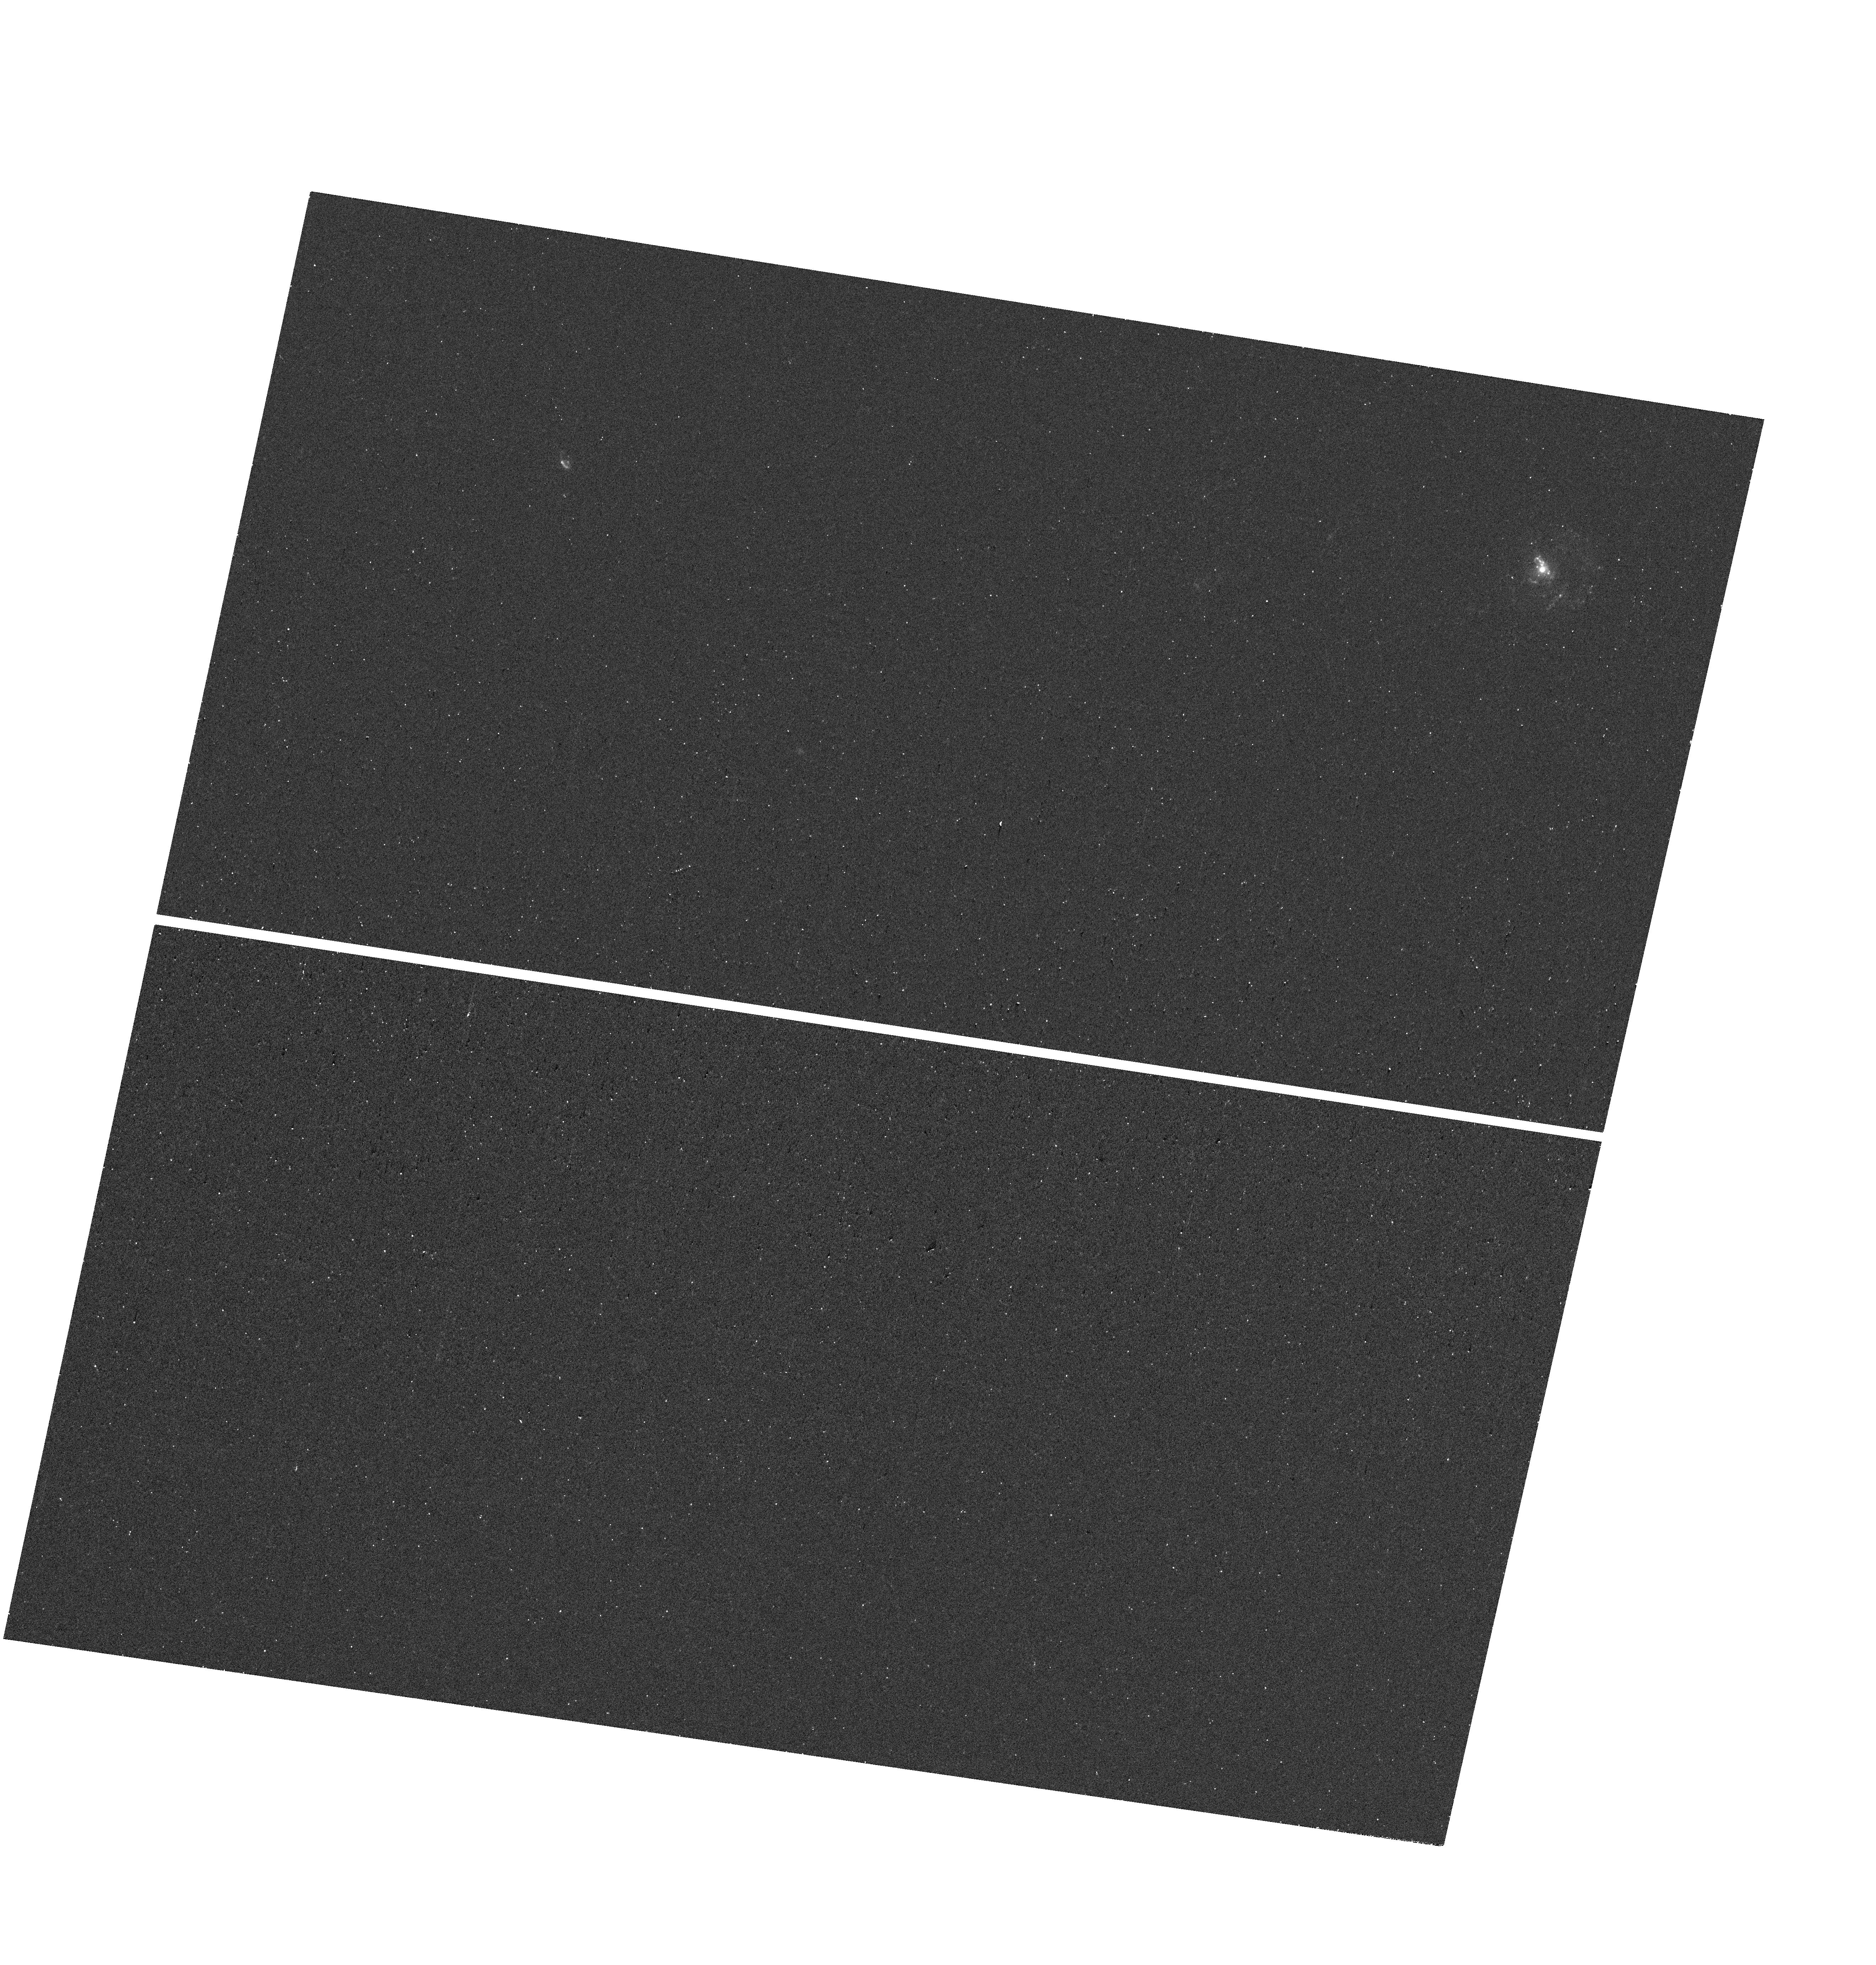
Target: GSN069
Instrument: WFC3/UVIS
Filter: F225W
Exposure: 17 min
Observation ID: hst_17914_1a_wfc3_uvis_f225w_ifjm1a

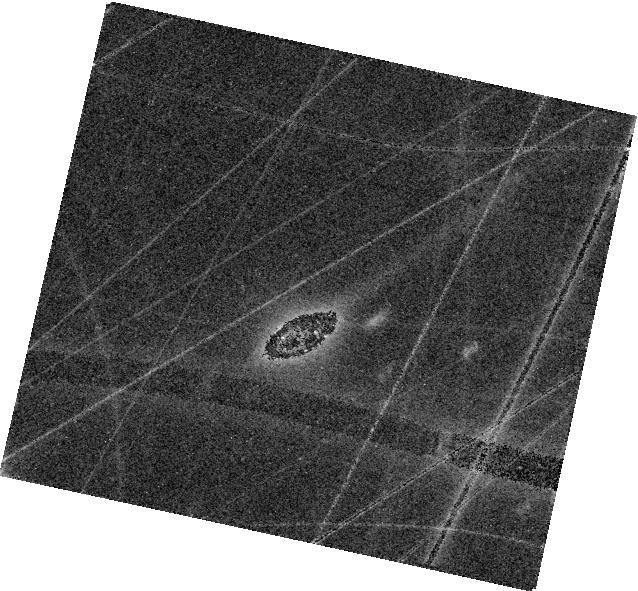
Target: ERO-QPE2
Instrument: WFC3/IR
Filter: F160W
Exposure: 8 min
Observation ID: hst_17914_3a_wfc3_ir_f160w_ifjm3a

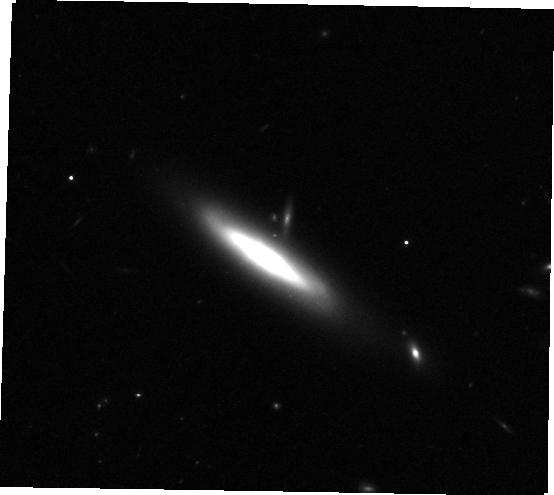
Target: RXJ1301.9+2747
Instrument: WFC3/IR
Filter: F105W
Exposure: 8 min
Observation ID: hst_17914_2a_wfc3_ir_f105w_ifjm2a

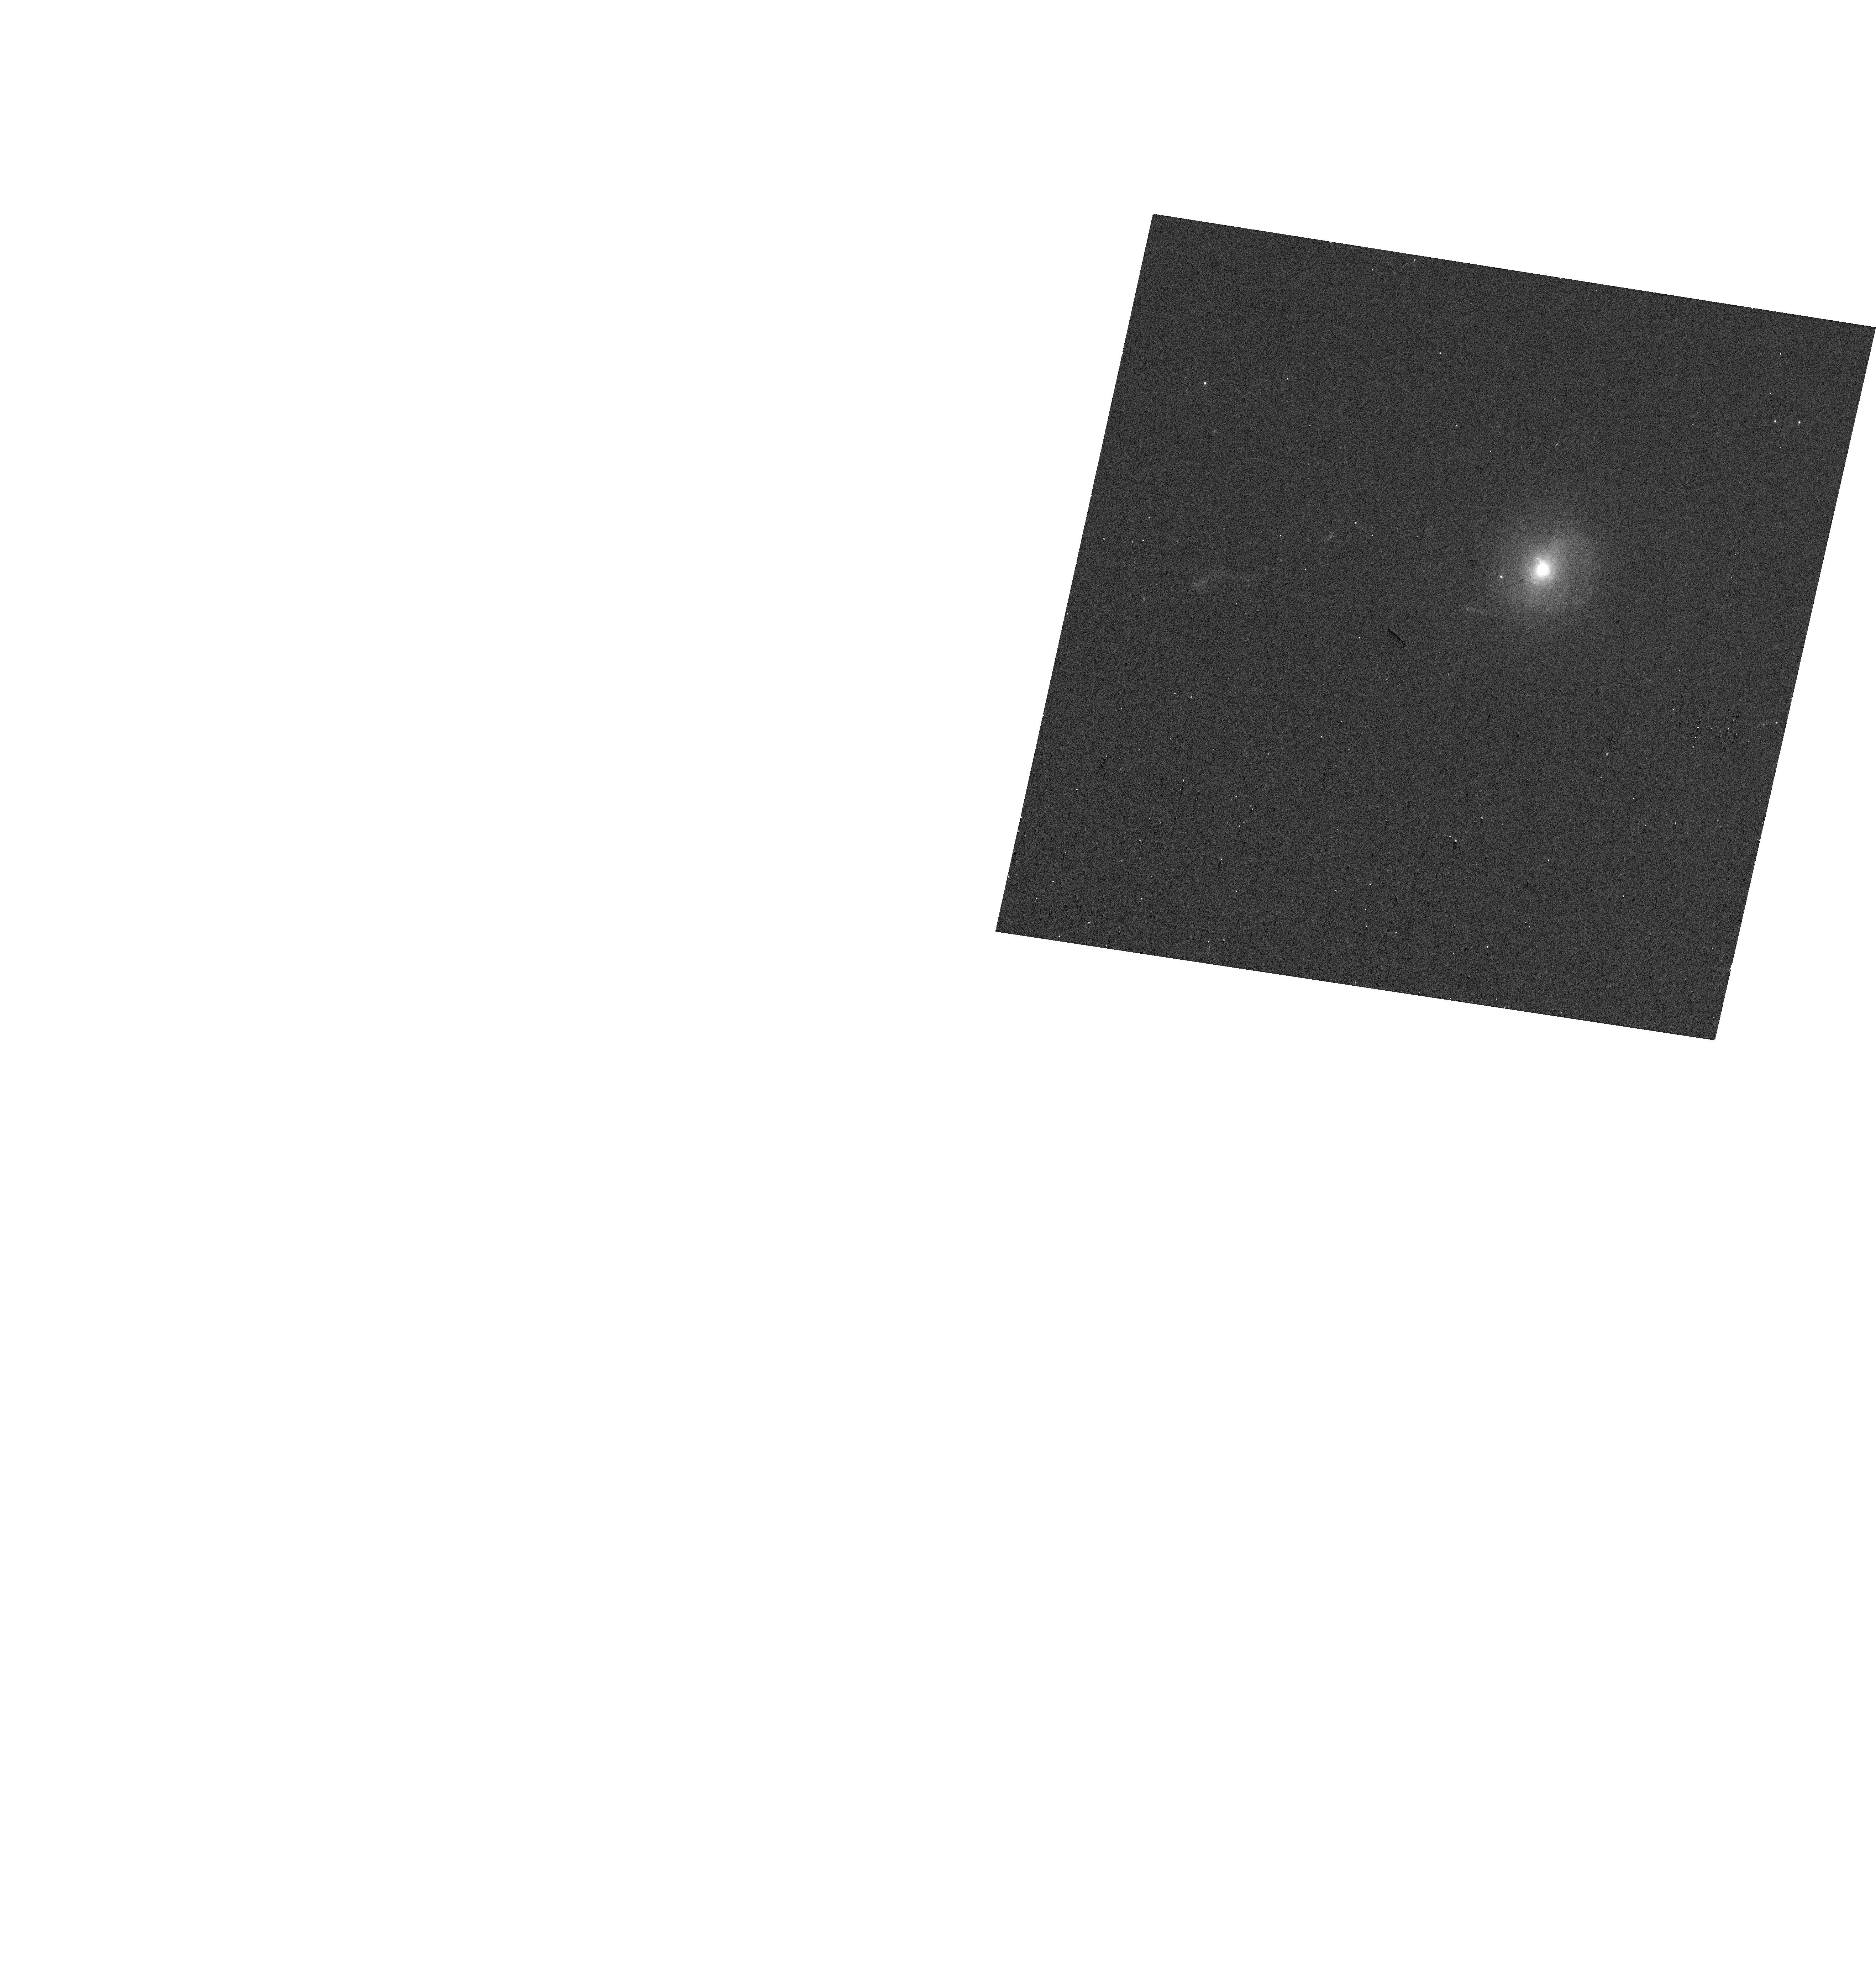
Target: GSN069
Instrument: WFC3/UVIS
Filter: F625W
Exposure: 2 min
Observation ID: hst_17914_1a_wfc3_uvis_f625w_ifjm1a

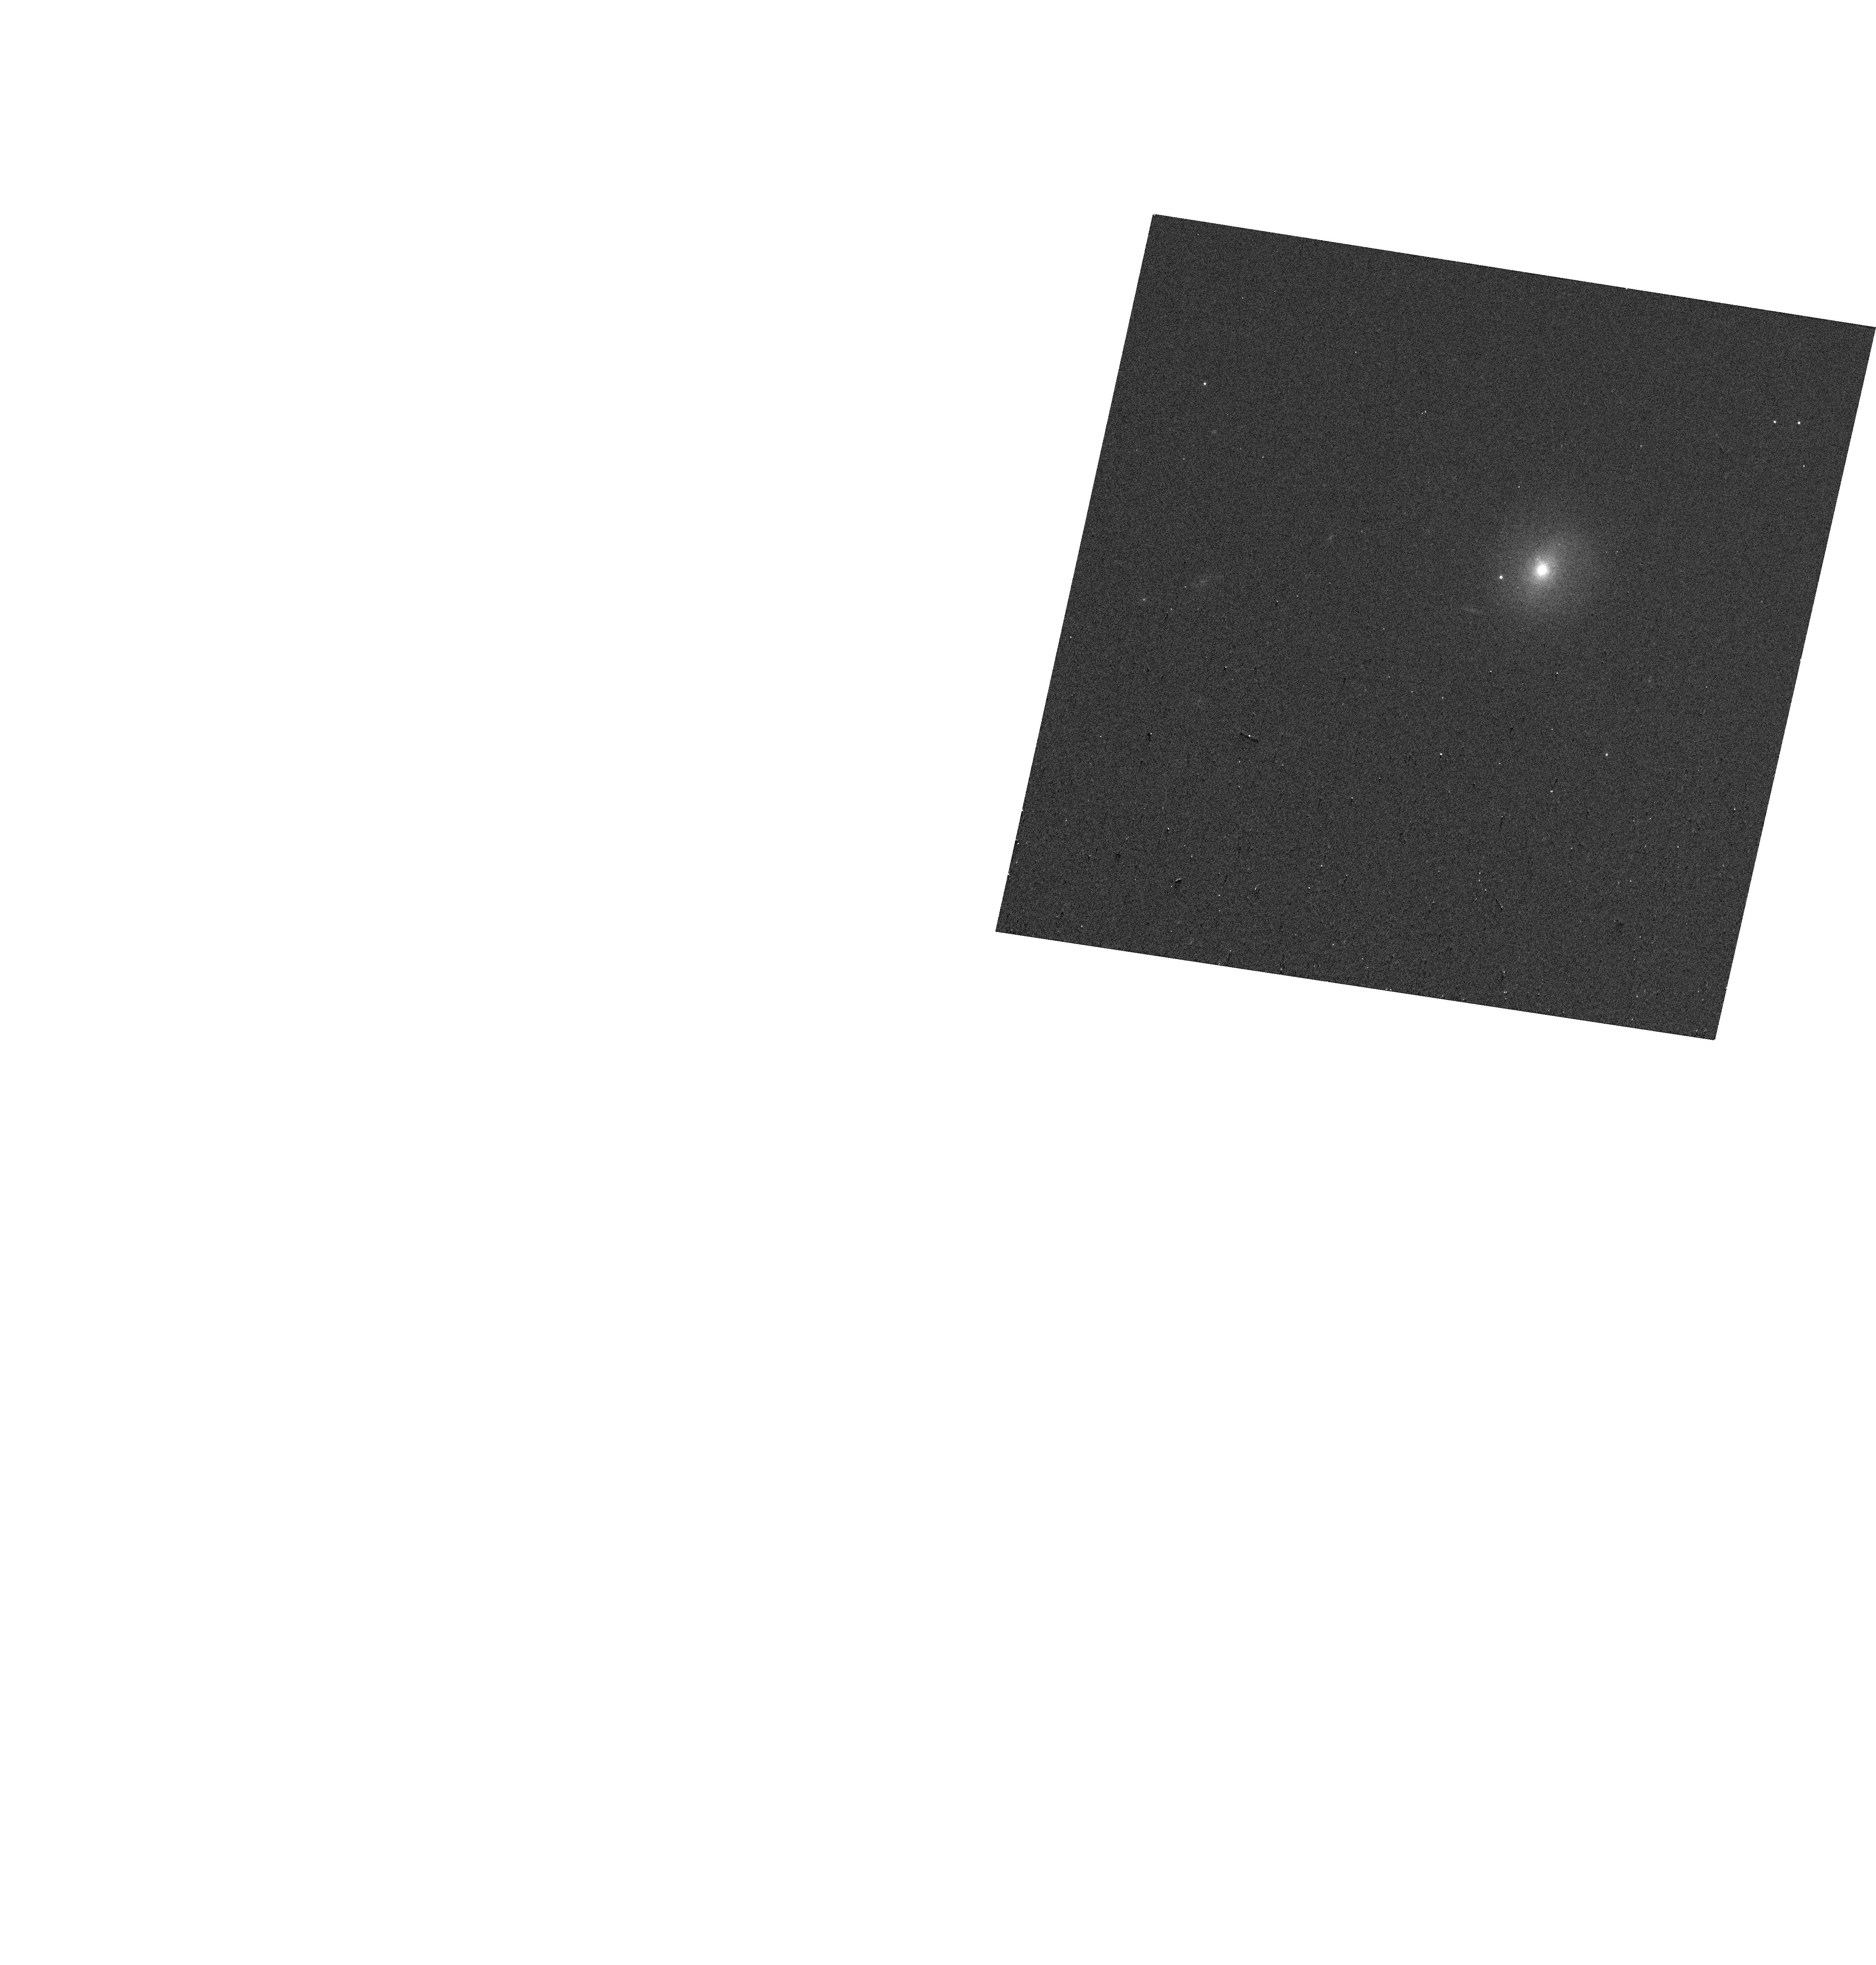
Target: GSN069
Instrument: WFC3/UVIS
Filter: F775W
Exposure: 2 min
Observation ID: hst_17914_1a_wfc3_uvis_f775w_ifjm1a

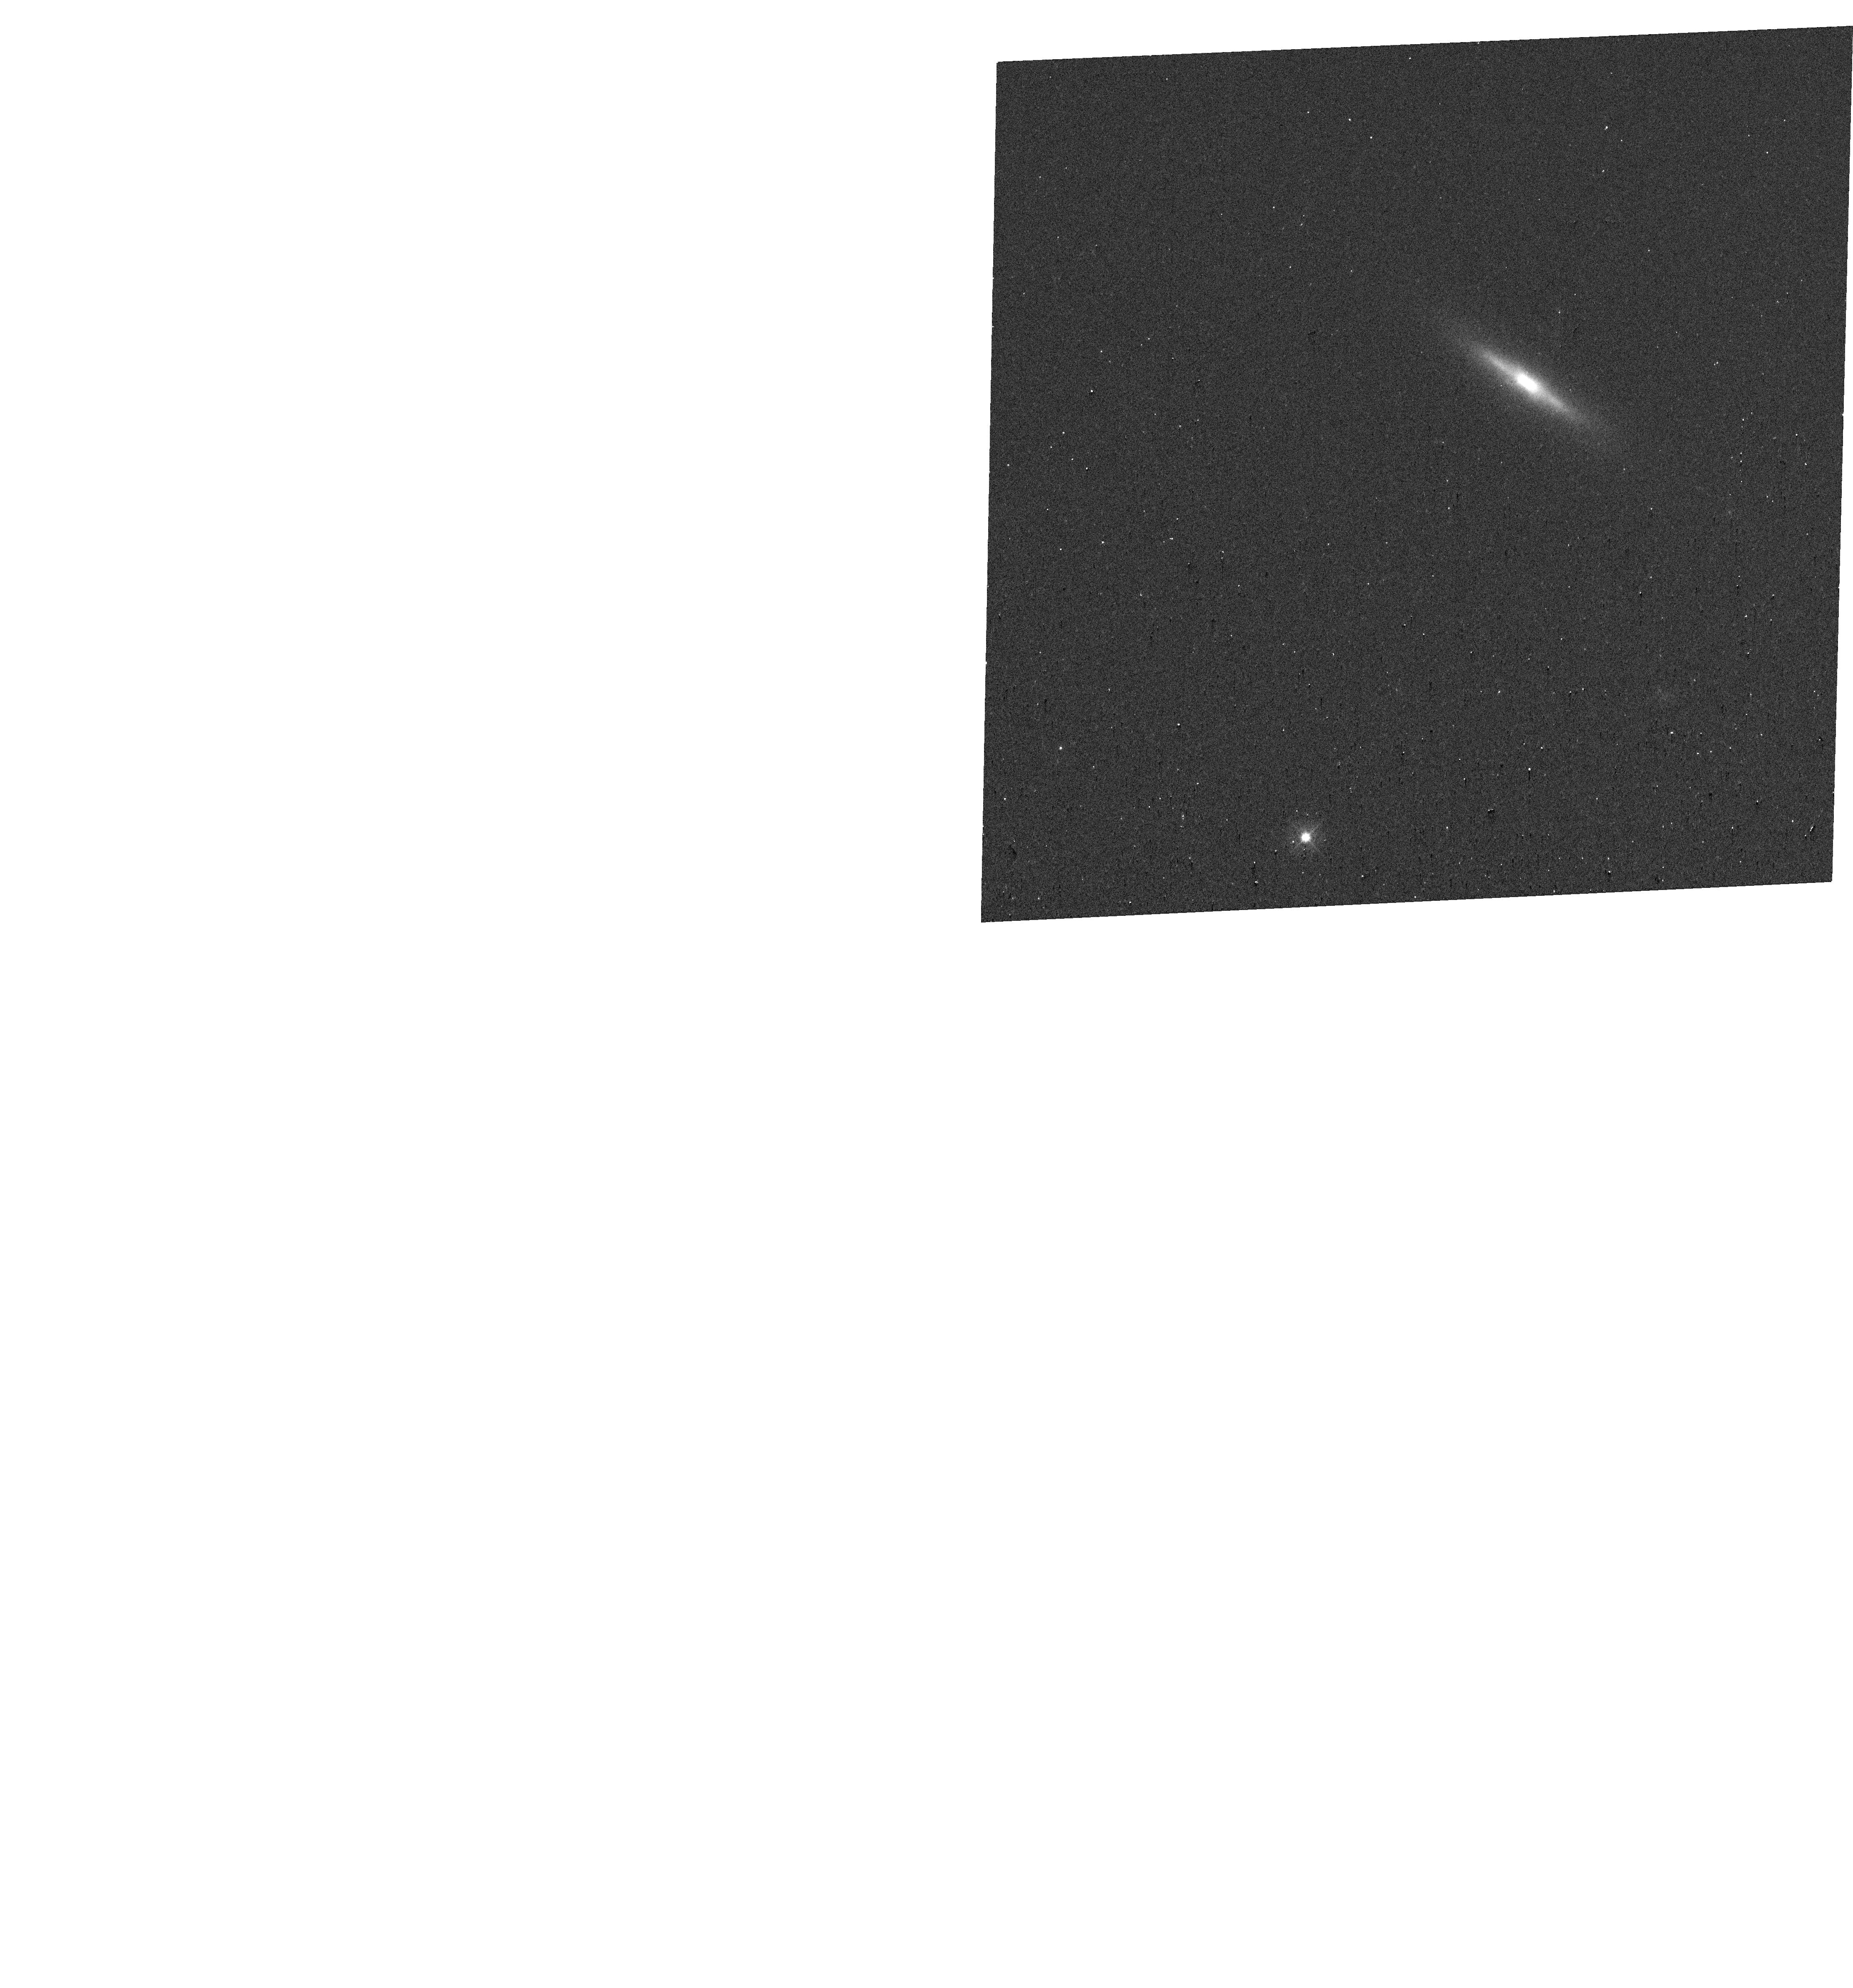
Target: RXJ1301.9+2747
Instrument: WFC3/UVIS
Filter: F438W
Exposure: 5 min
Observation ID: hst_17914_2a_wfc3_uvis_f438w_ifjm2a

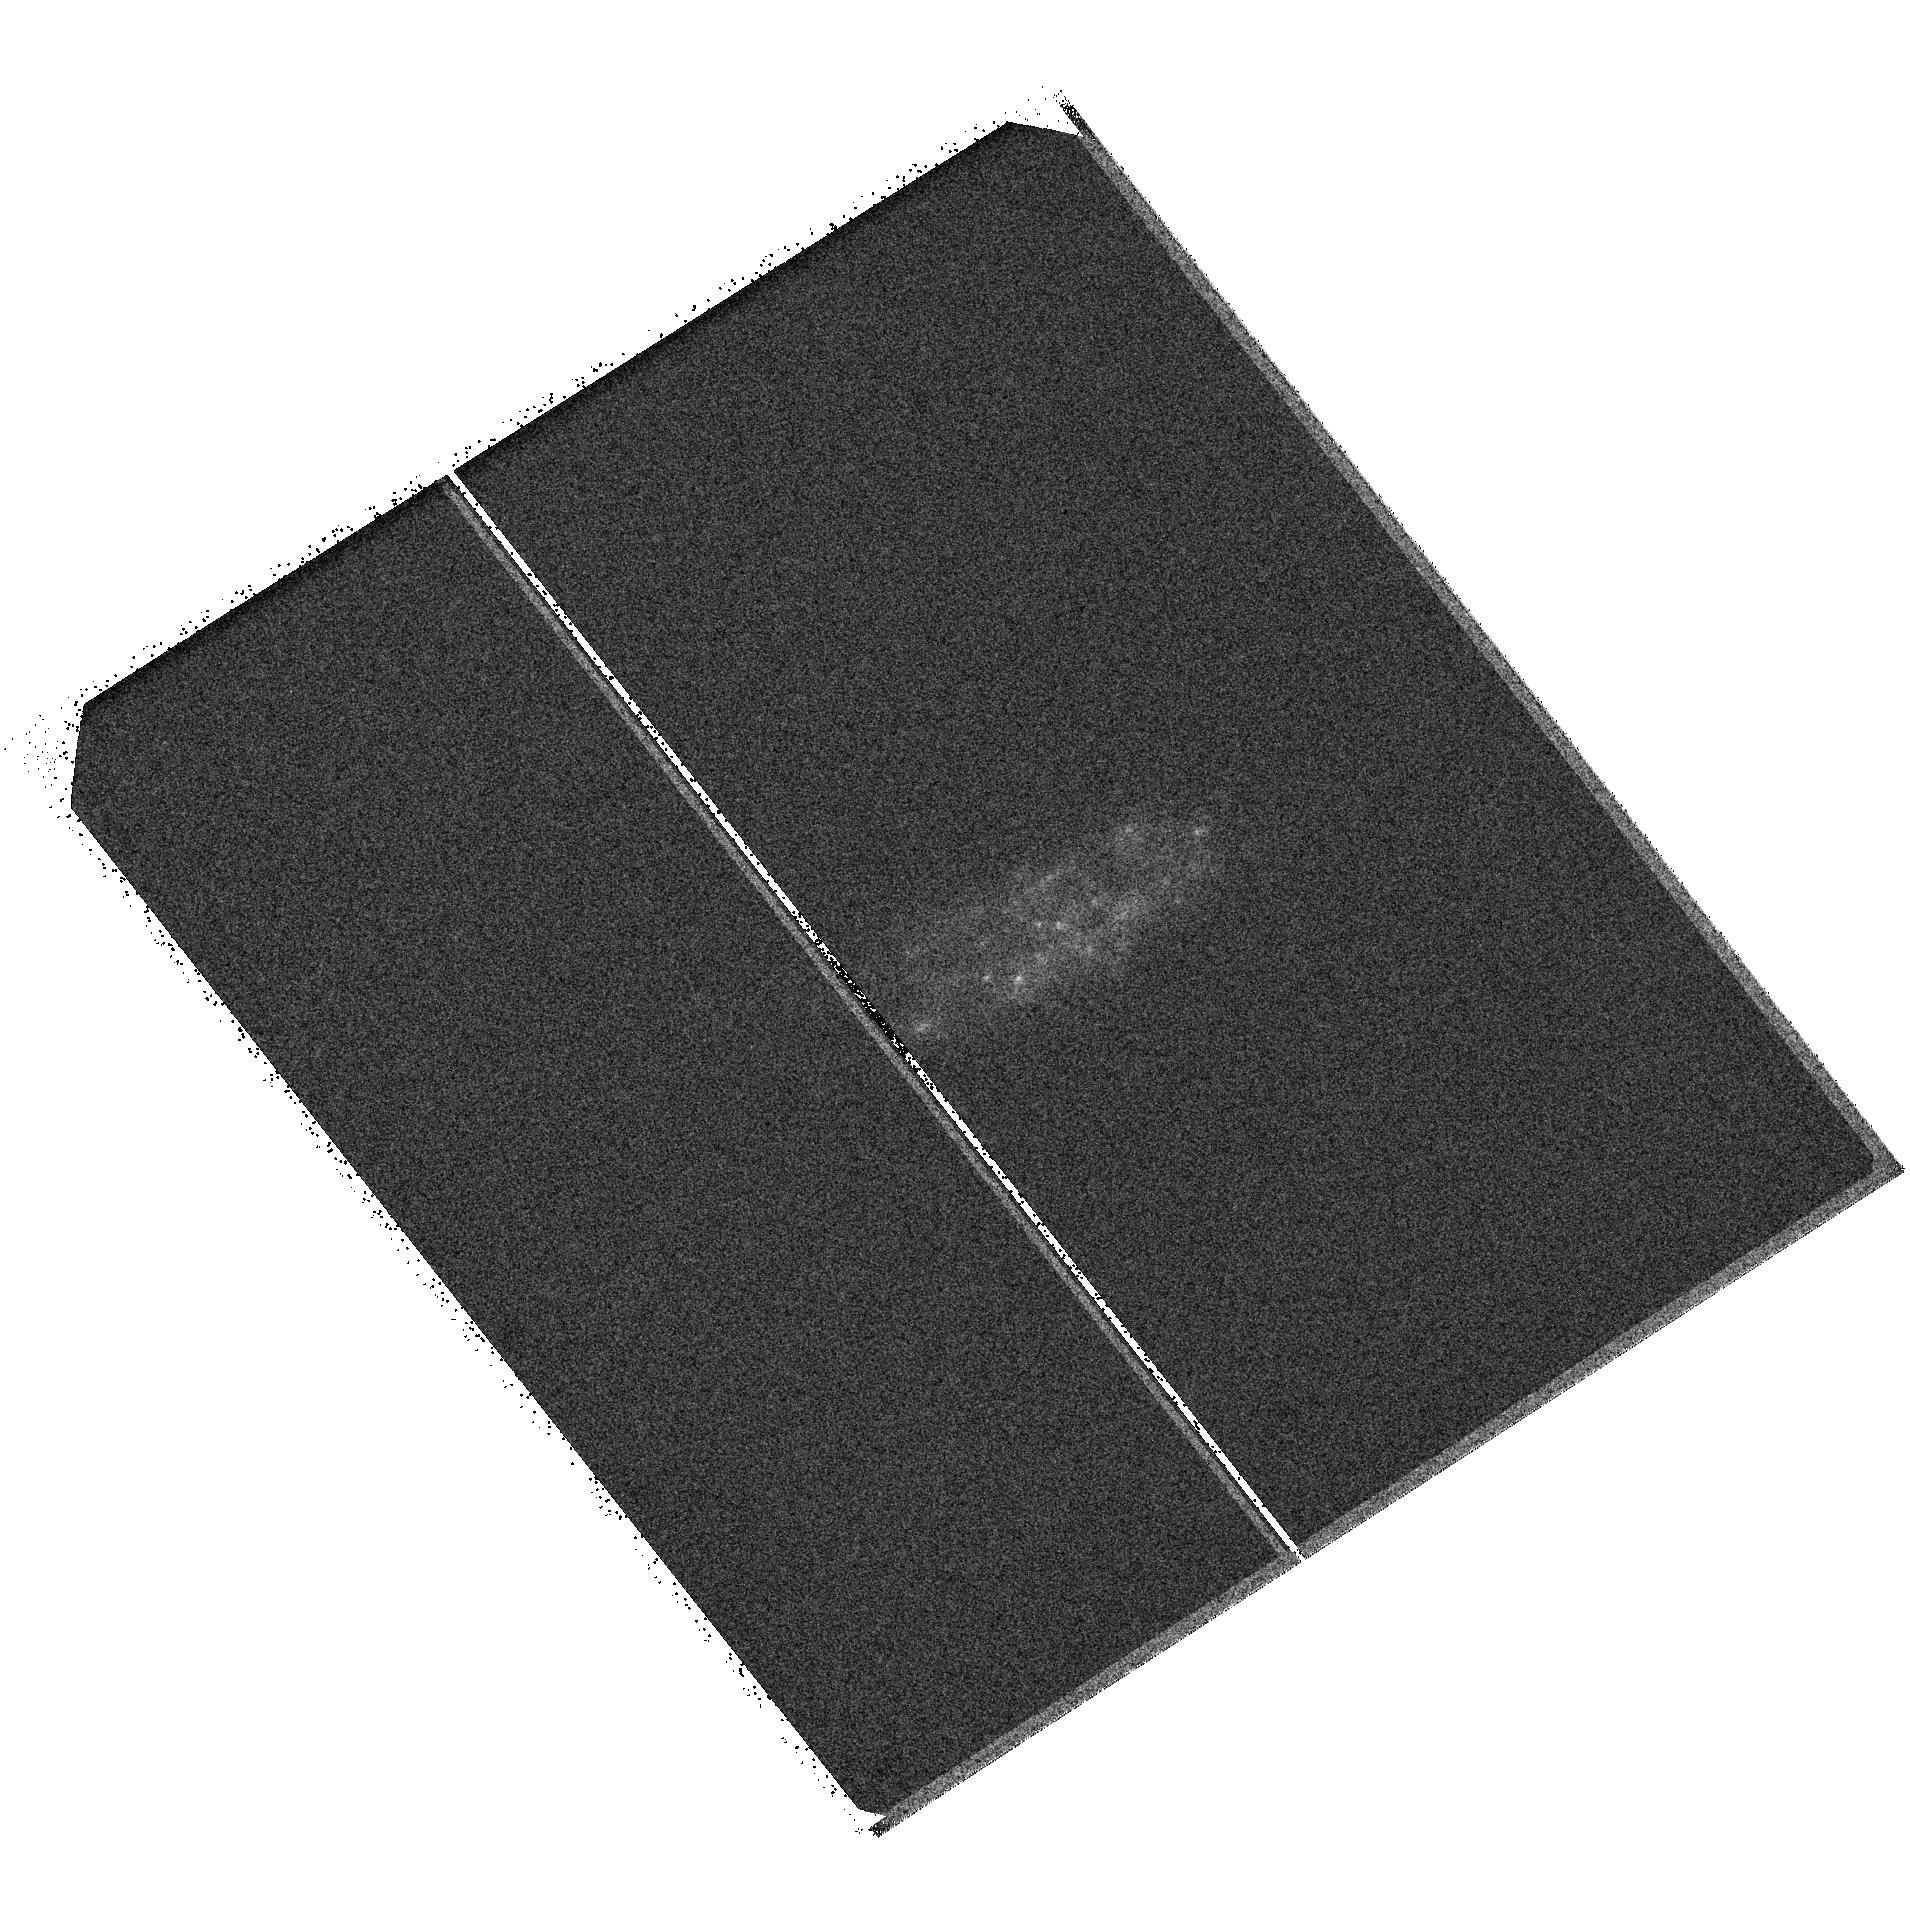
Target: ERO-QPE2
Instrument: ACS/SBC
Filter: F125LP
Exposure: 42 min
Observation ID: hst_17914_03_acs_sbc_f125lp_jfjm03

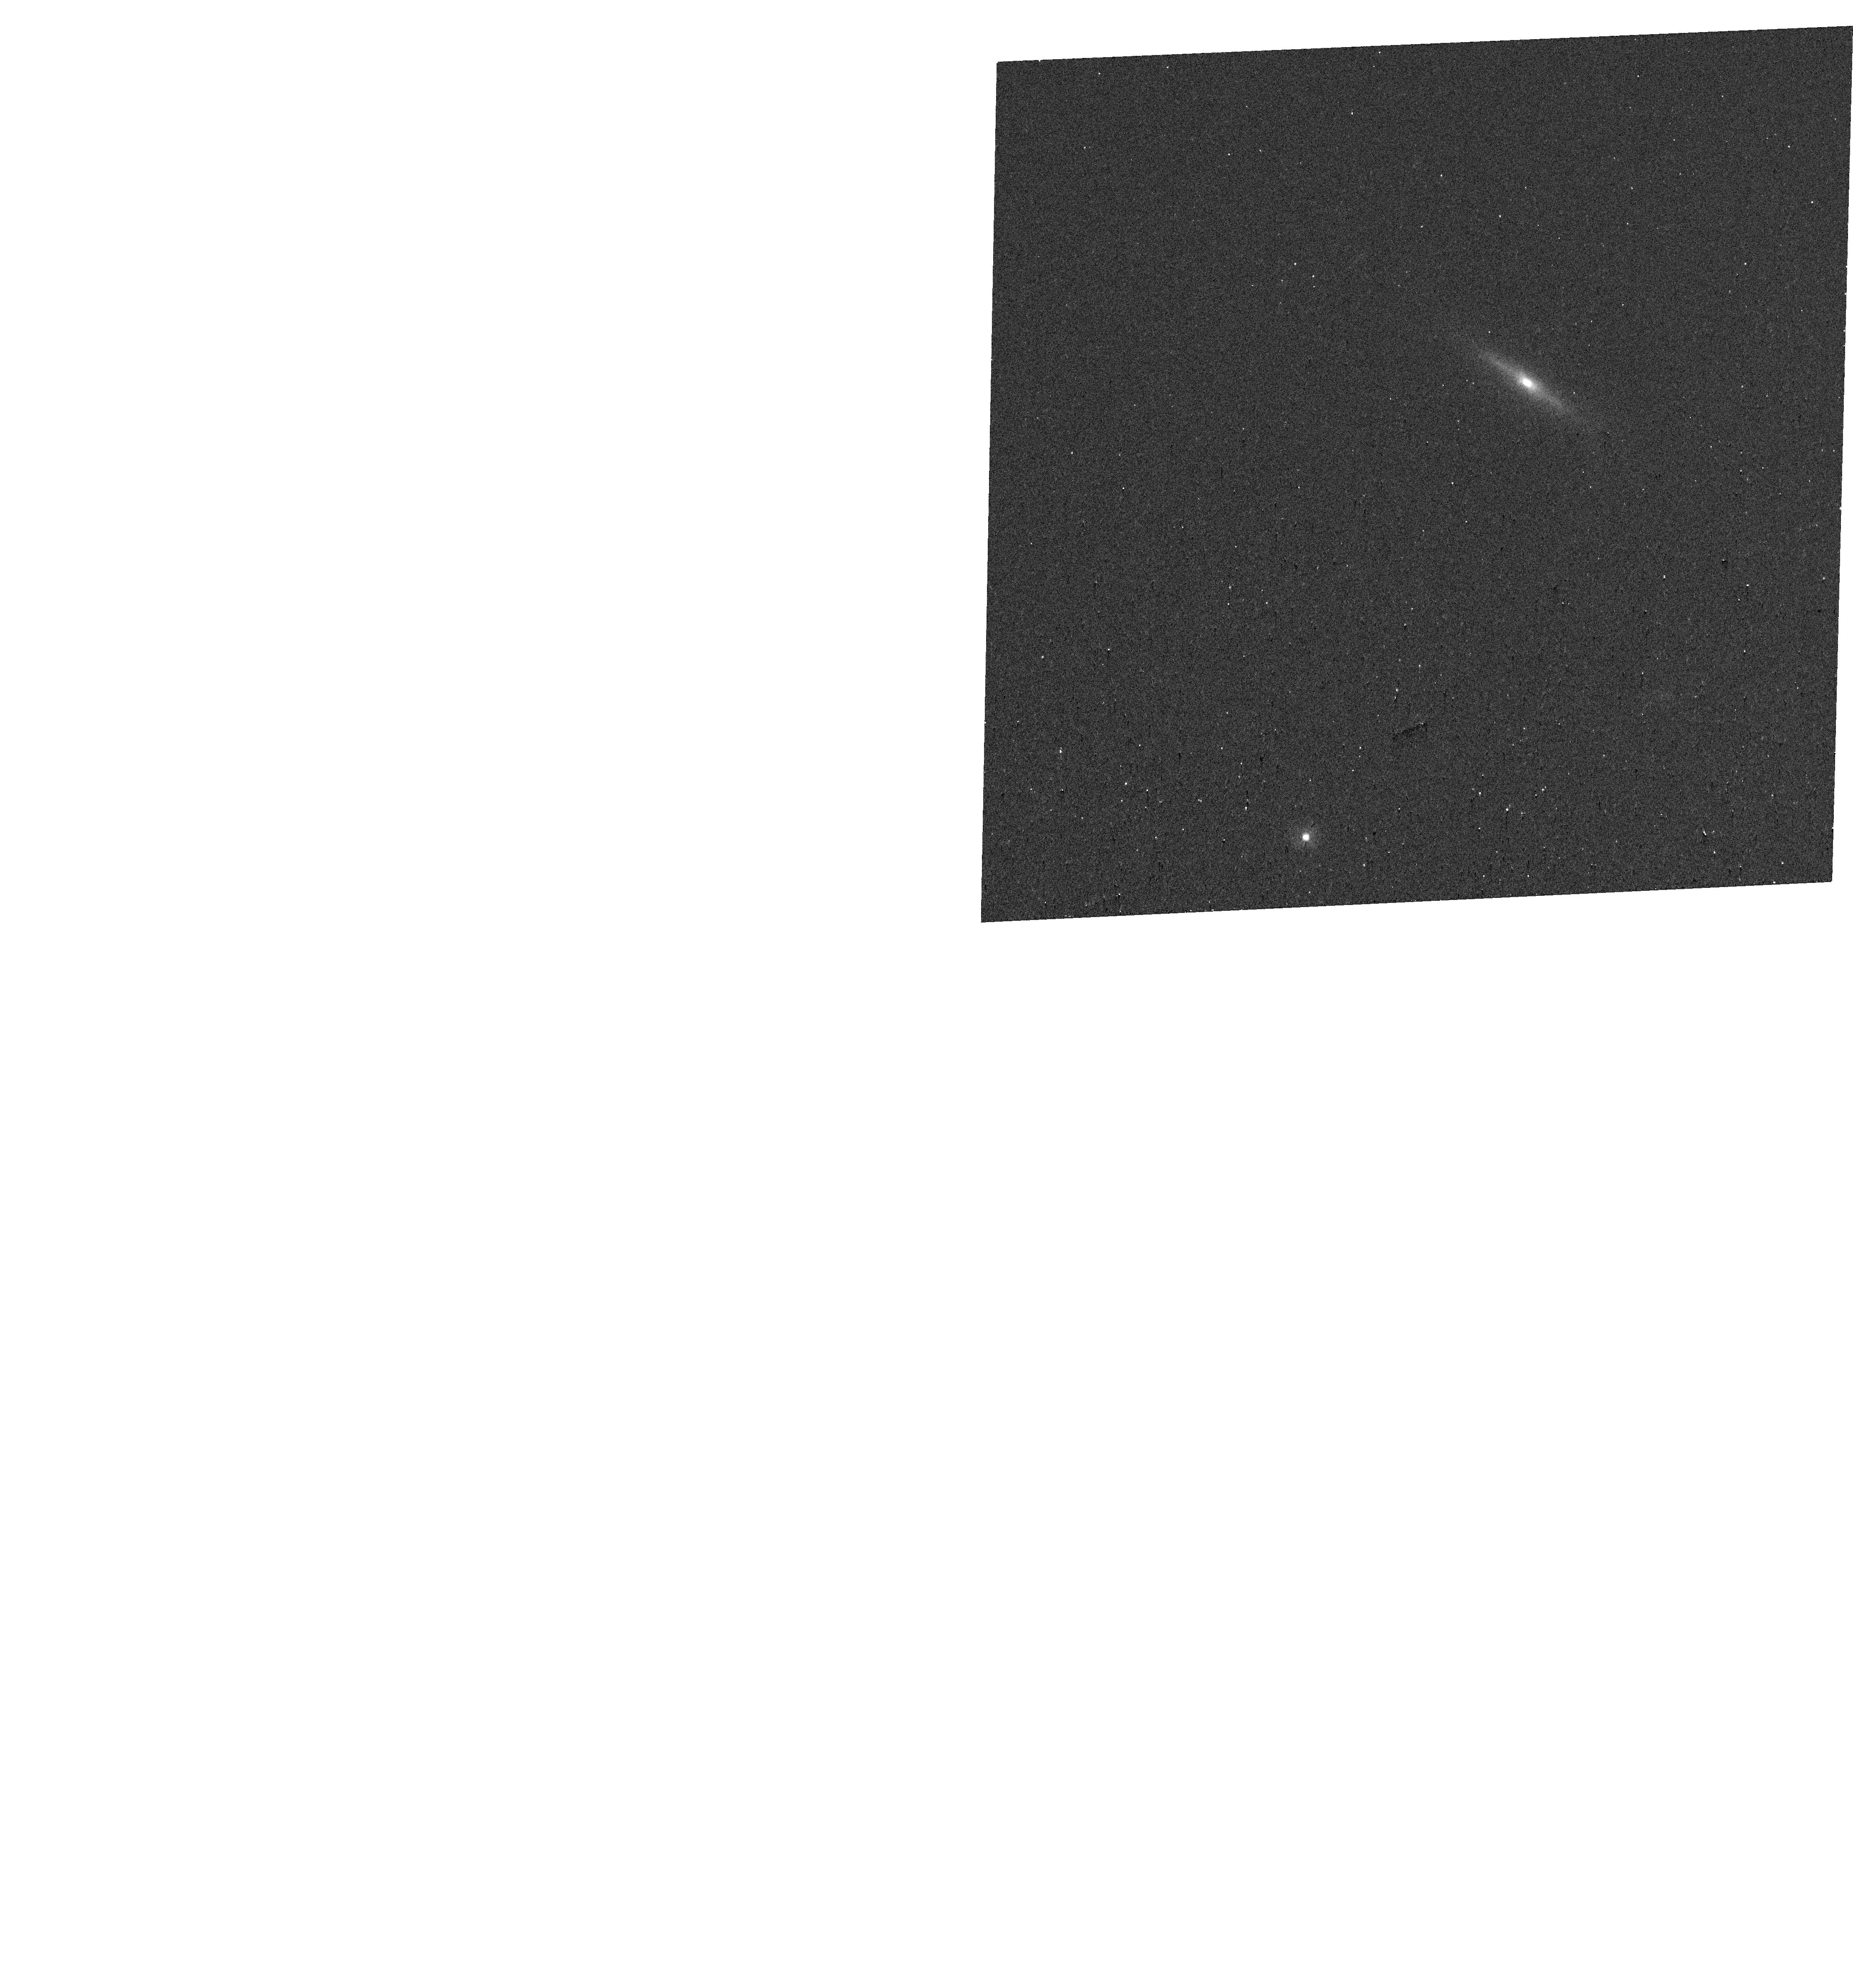
Target: RXJ1301.9+2747
Instrument: WFC3/UVIS
Filter: F336W
Exposure: 7 min
Observation ID: hst_17914_2a_wfc3_uvis_f336w_ifjm2a

The UV-Optical-IR Spectral Energy Distribution of Quasi-Periodic Eruptions (PI: Patra, Kishore C.)

Quasi-Periodic Eruptions (QPEs) are a new class of soft X-ray sources that exhibit high-amplitude flares with recurrence times ranging from a few hours to days. They are associated with low-mass massive black holes (MBHs) at galactic centers, but their nature and origin remain mysterious and strongly debated. Many theoretical frameworks invoke a compact accretion disk around the MBH to explain the origins of QPEs. We propose to obtain high-resolution images of 3 QPE host galaxies to create a comprehensive UV-optical-IR spectral energy distribution (SED) of their nuclear regions on the scale of 0.1 arcsec. Our scientific goals for constructing the SED are to test the compactness of the accretion disk, and study the nuclear star clusters (NSCs) in these QPE sources. These observations have the potential for redefining the burgeoning QPE field by testing the various models for the origins of QPEs and the broader context of MBH accretion disks and their evolution. Beyond our immediate science goals, the broad-band images of QPE hosts proposed here will have long-term value in studying their star-formation history, central stellar concentration, and morphology, providing a comprehensive understanding of the environments that facilitate QPE occurrences. Only HST can provide sufficiently high-resolution imaging across a wide range of wavelengths to resolve out the majority of the stellar light in the QPE hosts. QPEs are quickly becoming an exciting probe of low-mass SMBHs, making this proposal timely in the pursuit of understanding these puzzling phenomena.